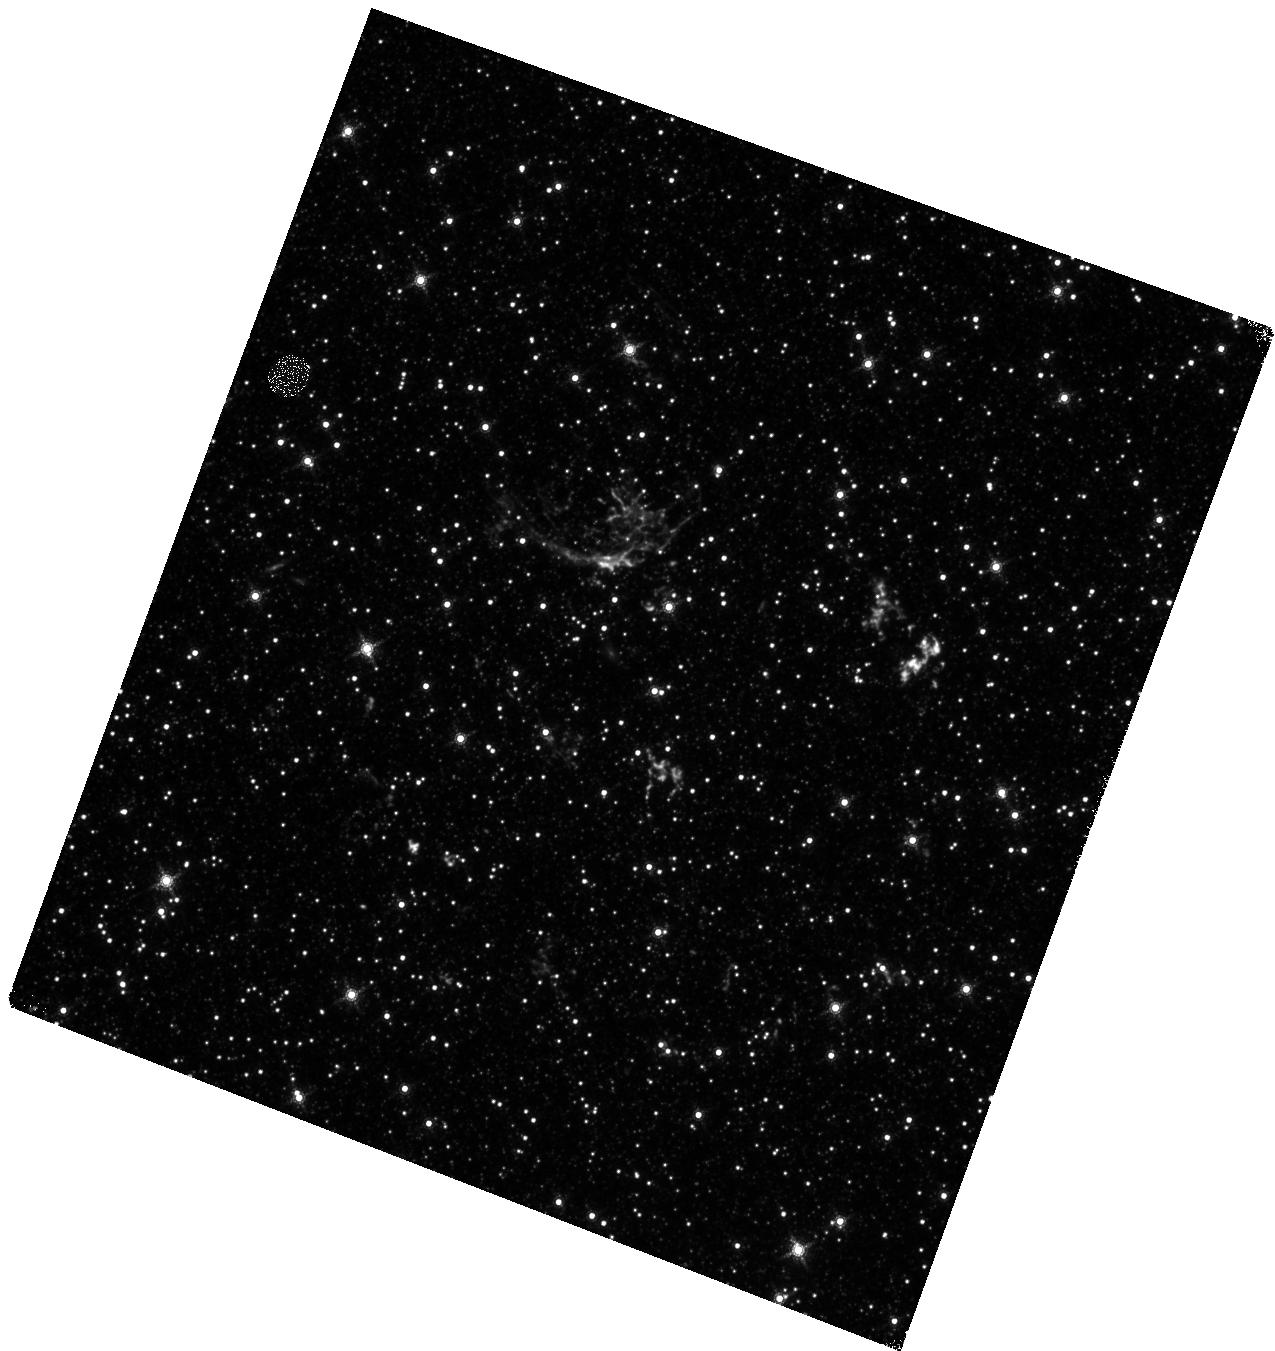
Target: SNR-J052501-693842. Instrument: WFC3/IR. Filter: F164N. Exposure: 47 min. Observation ID: hst_15818_a1_wfc3_ir_f164n_ie3qa1

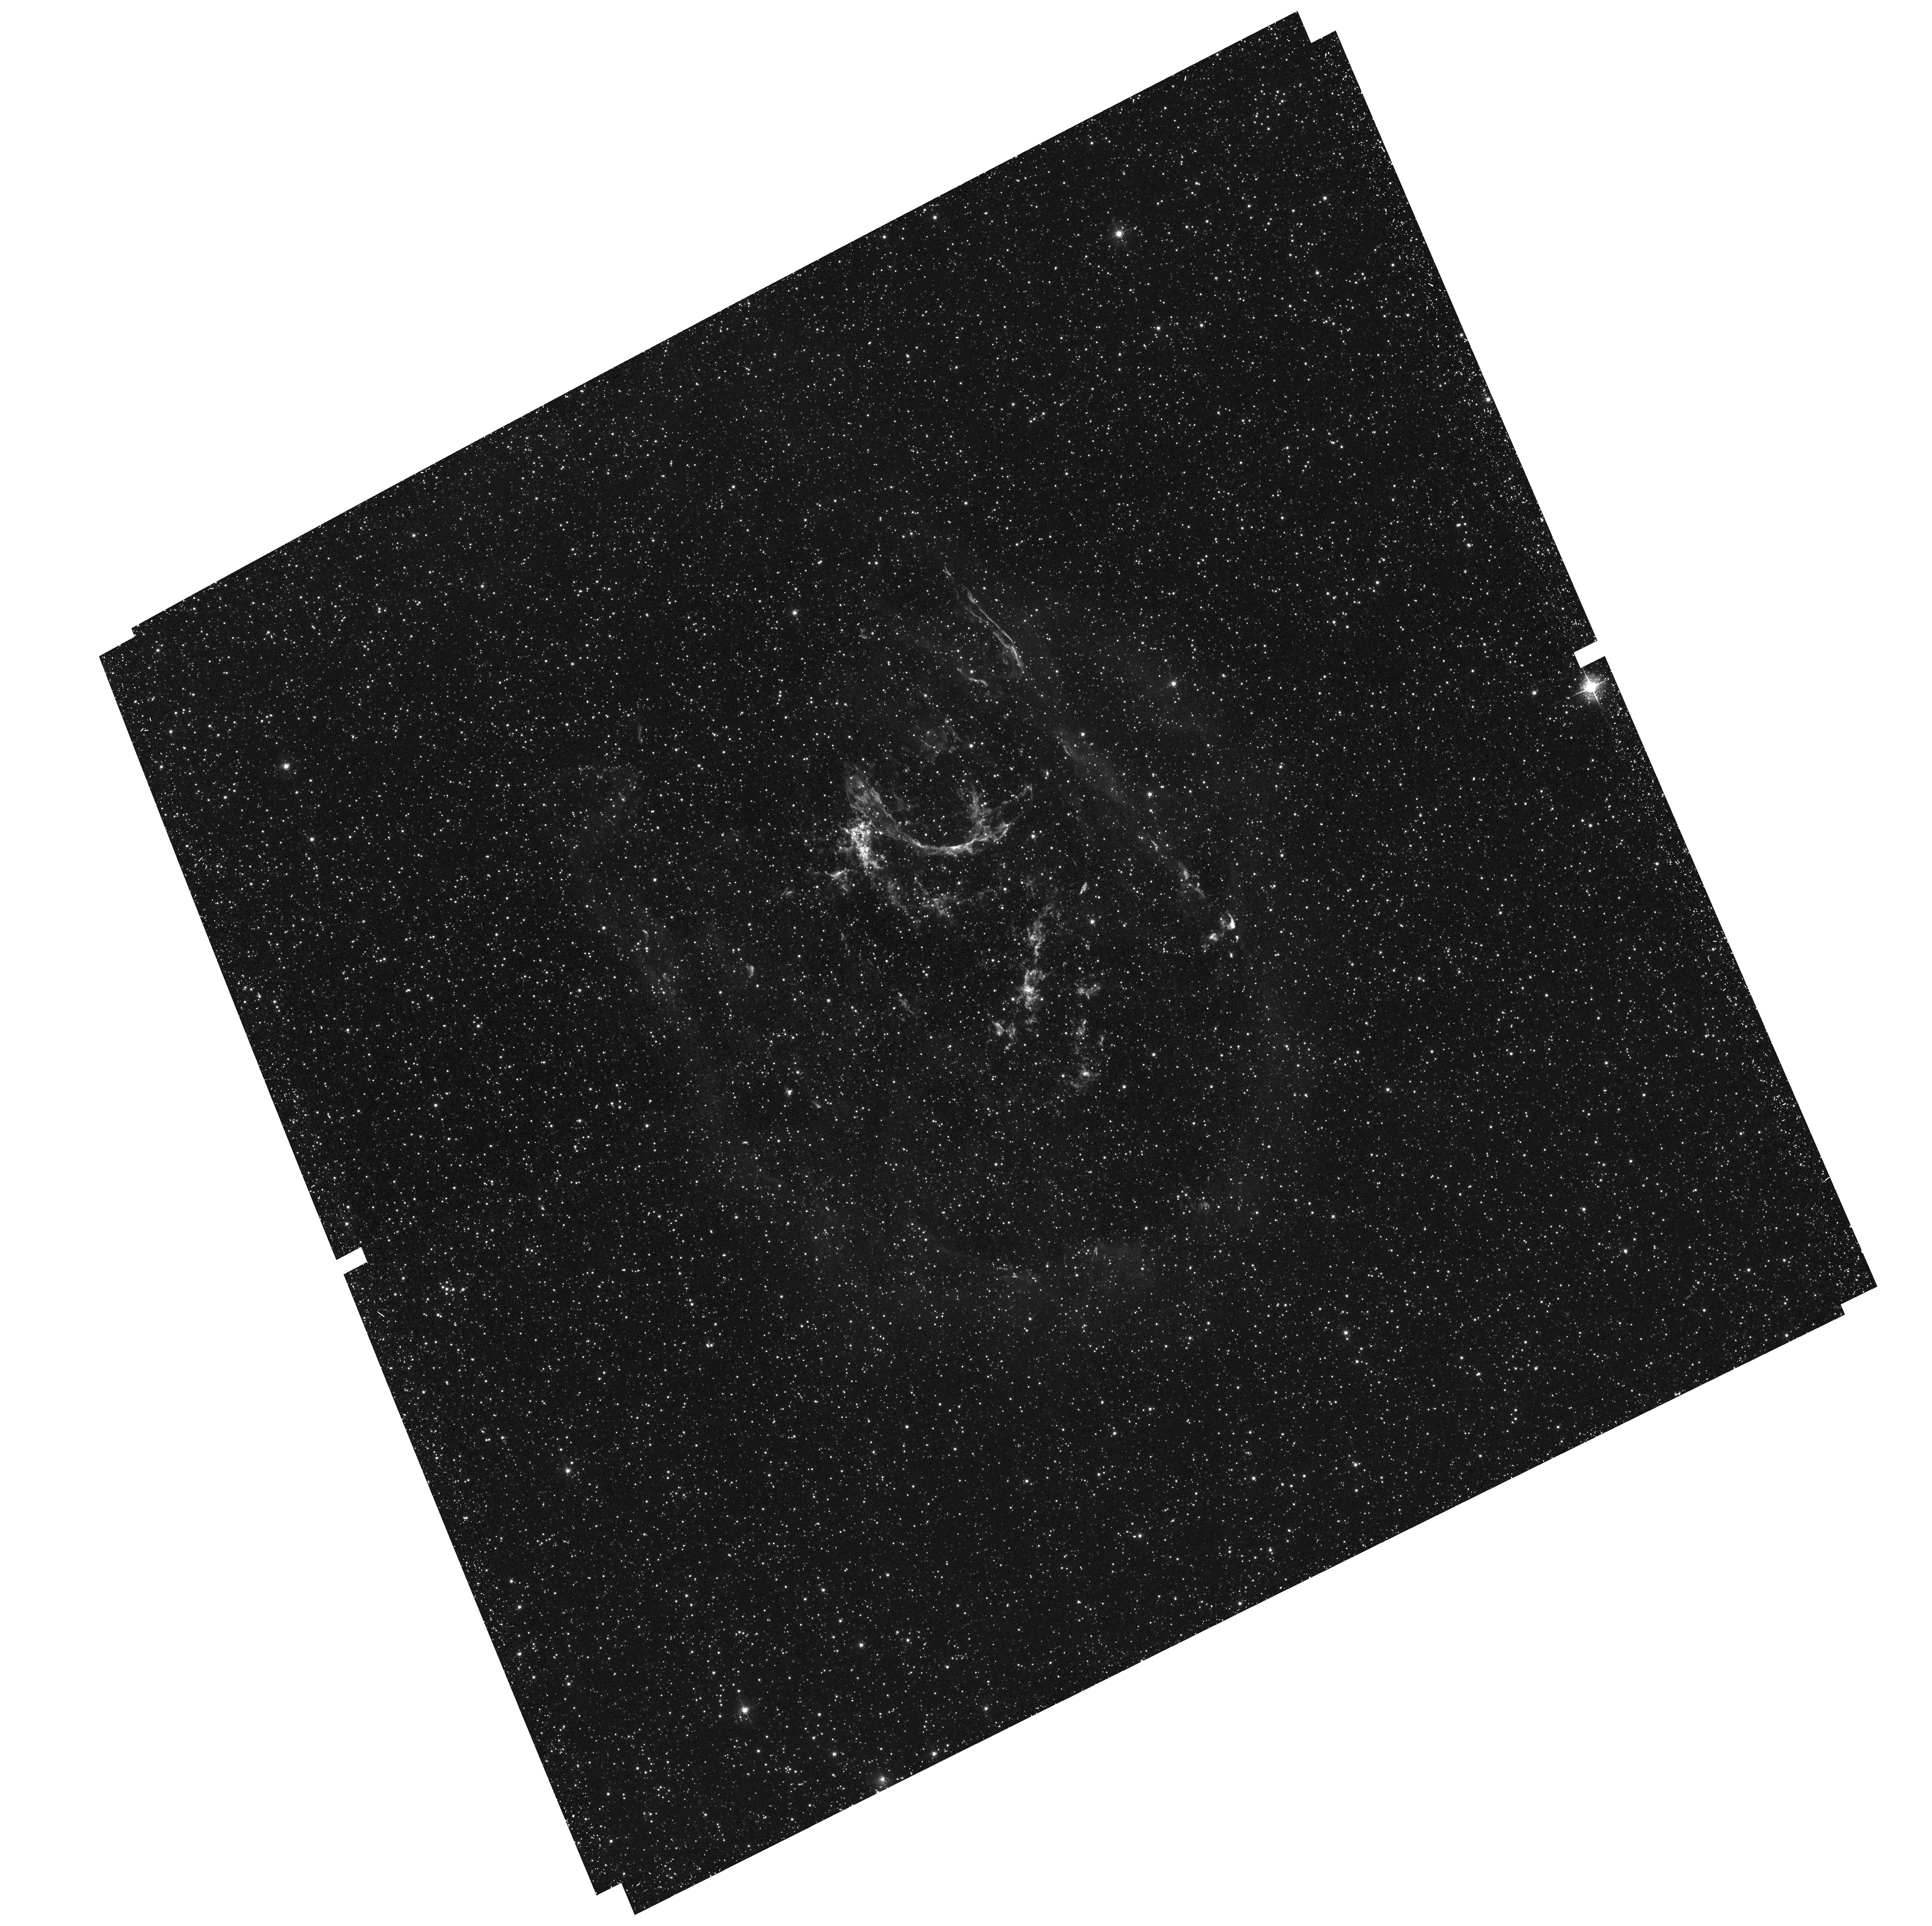
Target: SNR-J052501-693842. Instrument: ACS/WFC. Filter: F502N. Exposure: 41 min. Observation ID: hst_15818_01_acs_wfc_f502n_je3q01

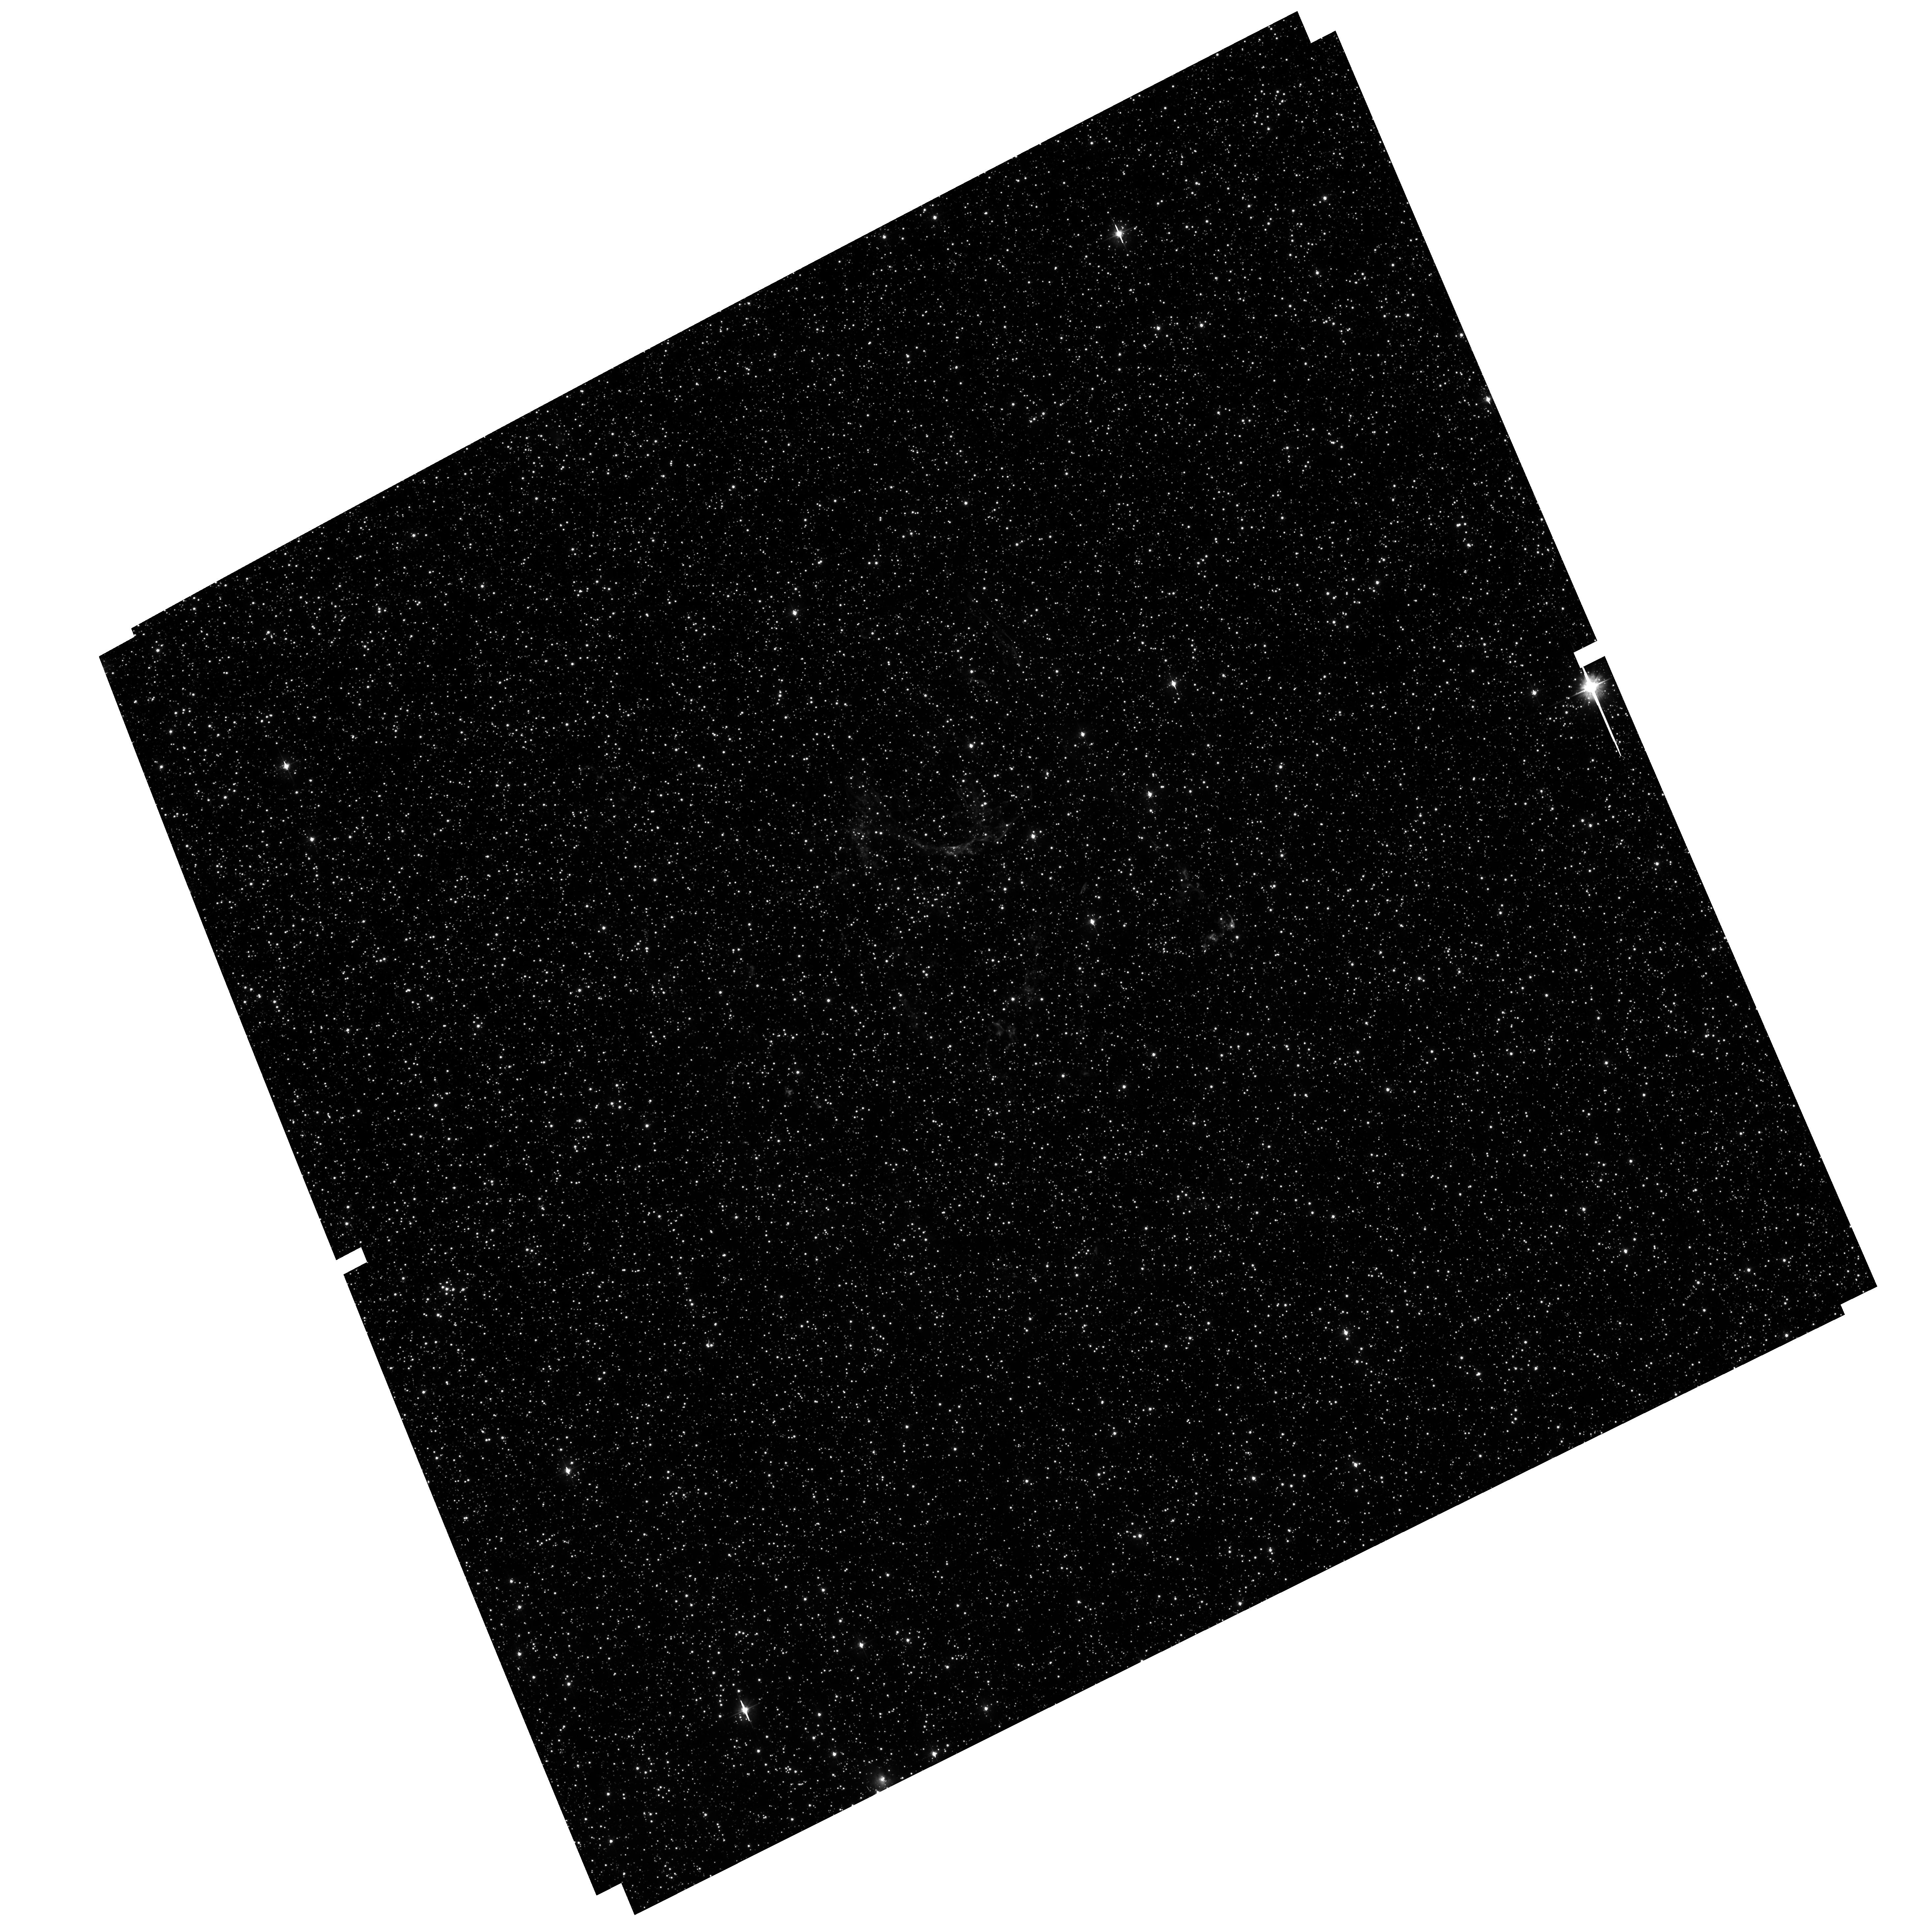
Target: SNR-J052501-693842. Instrument: ACS/WFC. Filter: F475W. Exposure: 39 min. Observation ID: hst_15818_01_acs_wfc_f475w_je3q01

The Center of Expansion and Age of Supernova Remnant N132D (PI: Milisavljevic, Dan)

Supernovae are among the most powerful and influential explosions in the universe. They are also ideal multi-messenger laboratories to study extreme astrophysics. However, many fundamental properties of supernovae related to their diverse progenitor systems and explosion mechanisms remain poorly constrained, particularly with regard to why and how asymmetry is introduced during core collapse. Young, nearby supernova remnants offer valuable opportunities to investigate these issues in finely resolved detail. A critical parameter in characterizing the explosion dynamics of a supernova remnant is an accurate measurement of its center of expansion and an estimate of its explosion age via proper motion of its fast ejecta. In many cases HST has been uniquely capable in providing the observations required to constrain these parameters for, e.g., Cassiopeia A and 1E 0102.2-7219. Here we request three orbits of HST time to investigate the young, oxygen-rich supernova remnant N132D in a similar manner. These observations will fulfill the need for a comprehensive measurement of proper motion of its ejecta around the entire remnant. They will also complement an approved Chandra Legacy 900 ks observation and a recently developed high resolution 3D reconstruction of the remnant.